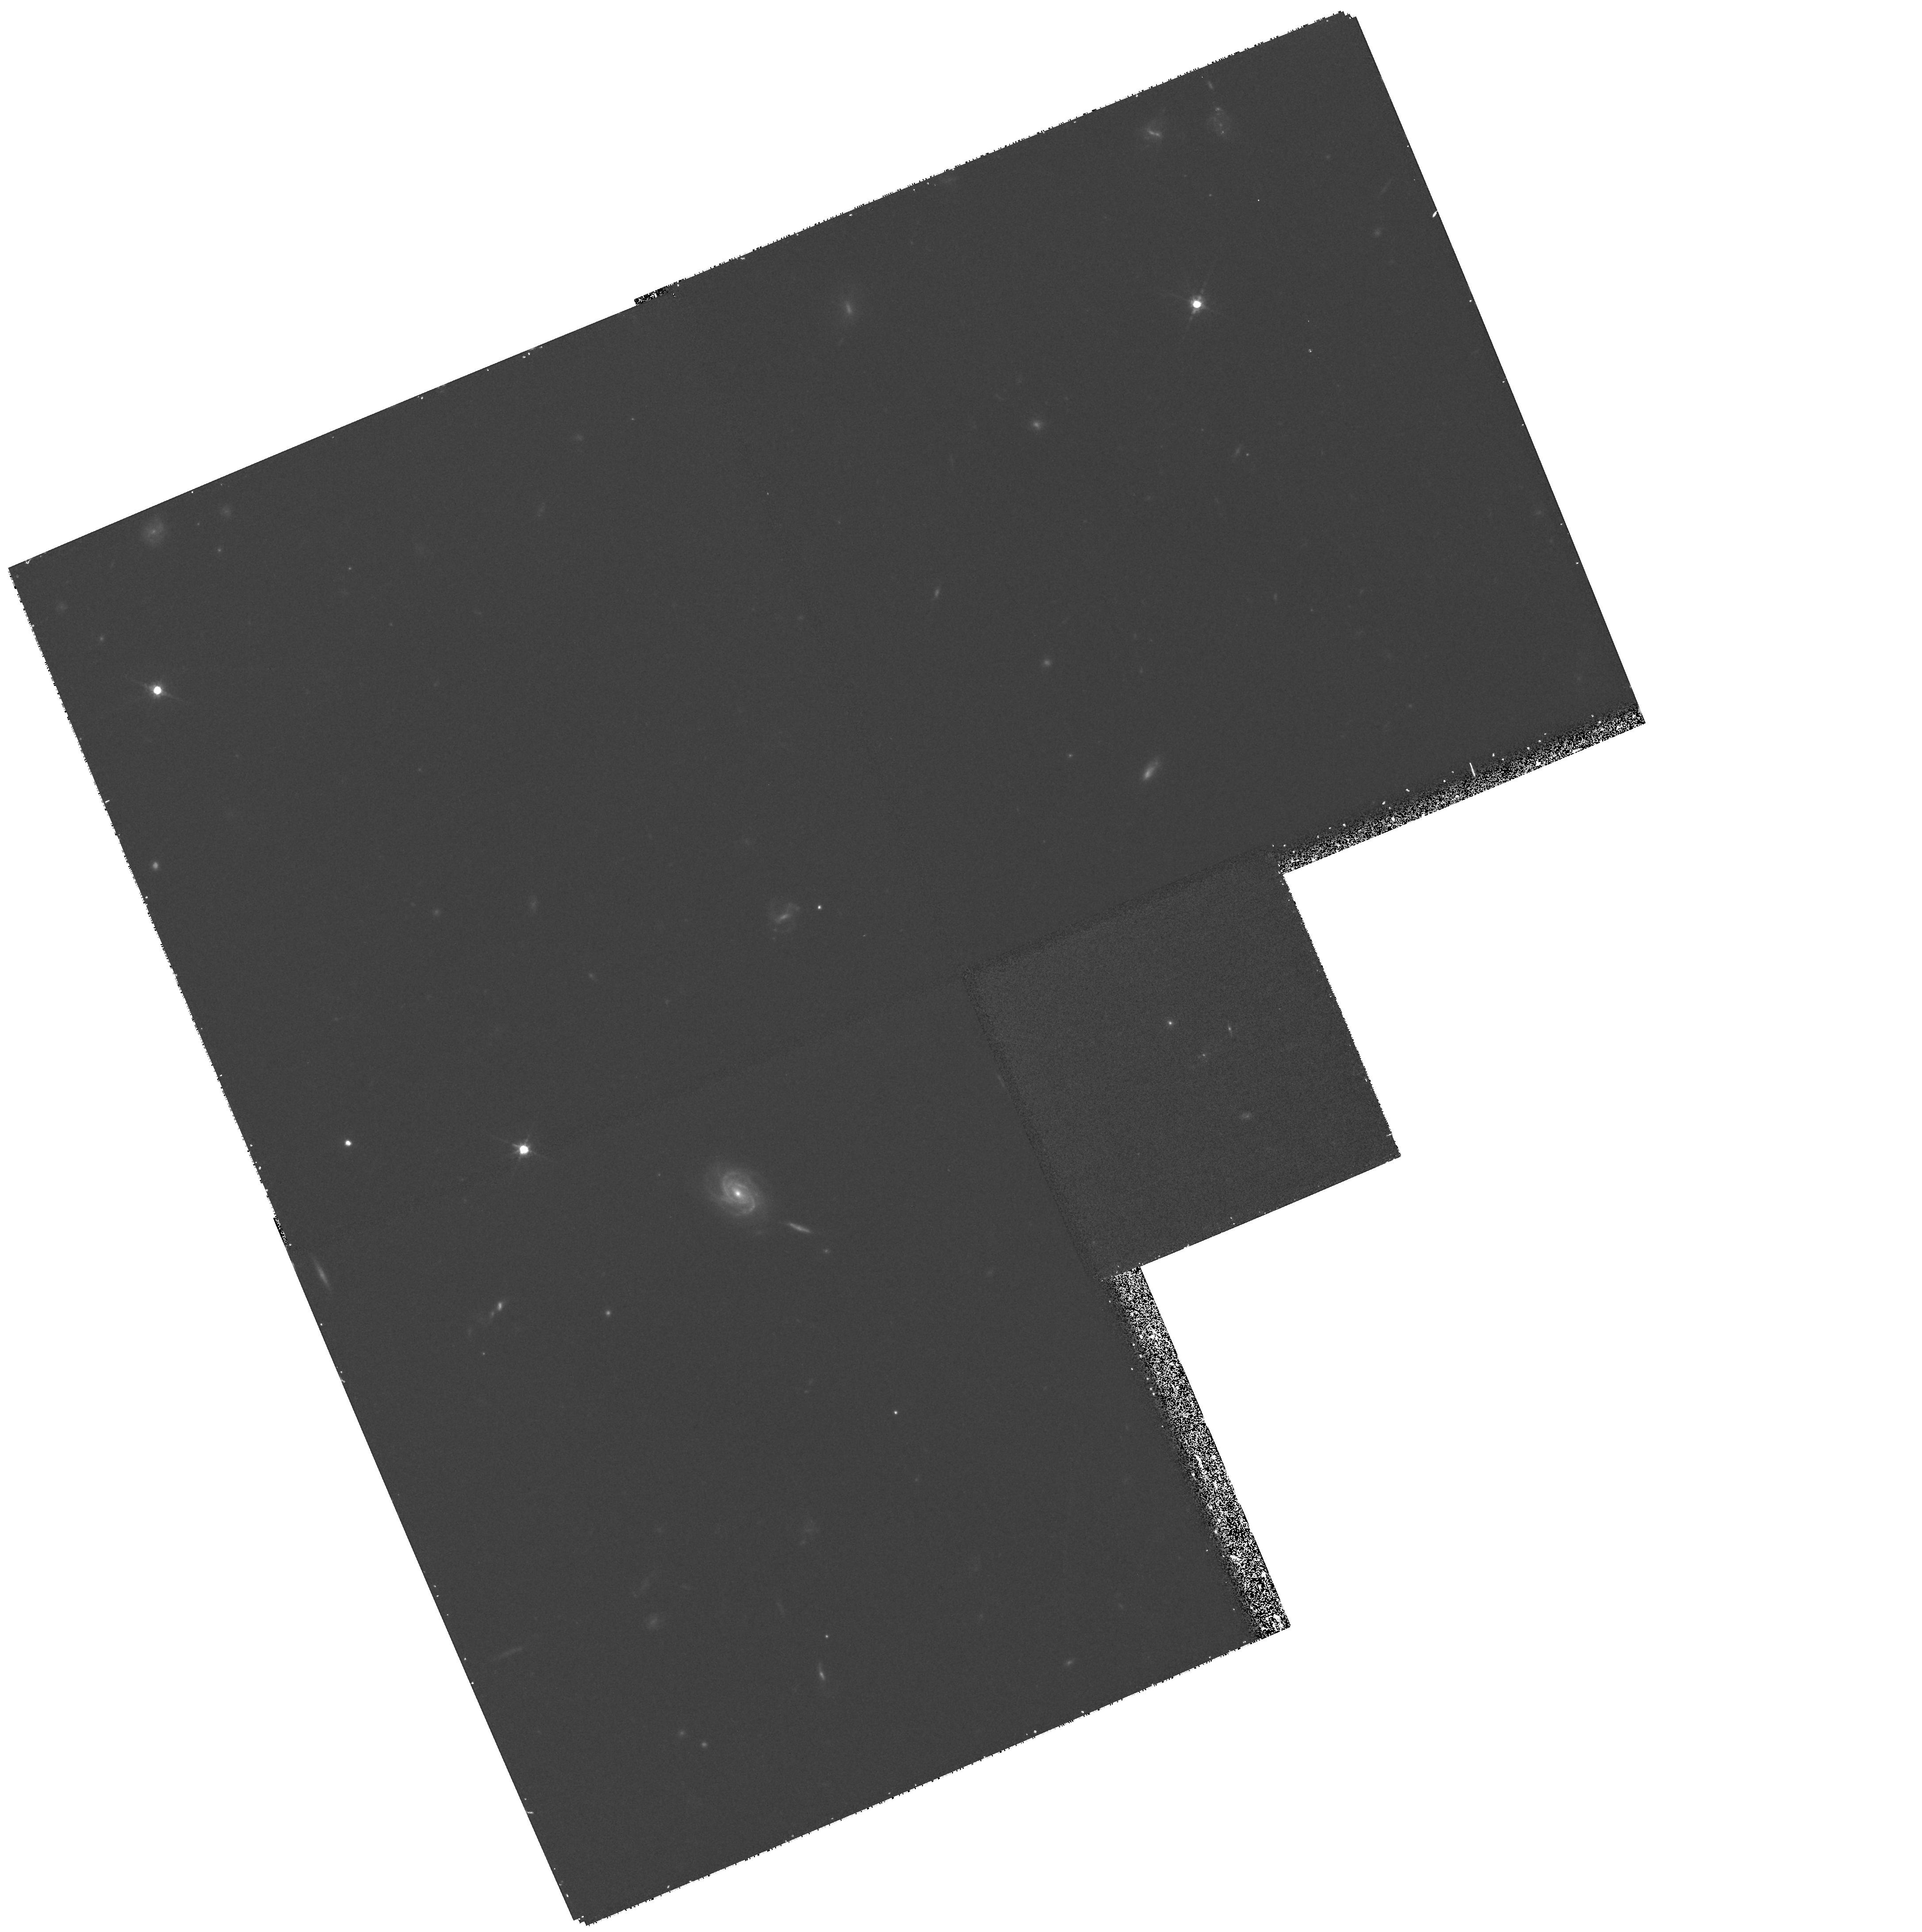
Target: MRC0406-244
Instrument: WFPC2/PC
Filter: F675W
Exposure: 33 min
Observation ID: hst_8338_18_wfpc2_pc_f675w_u5hv18

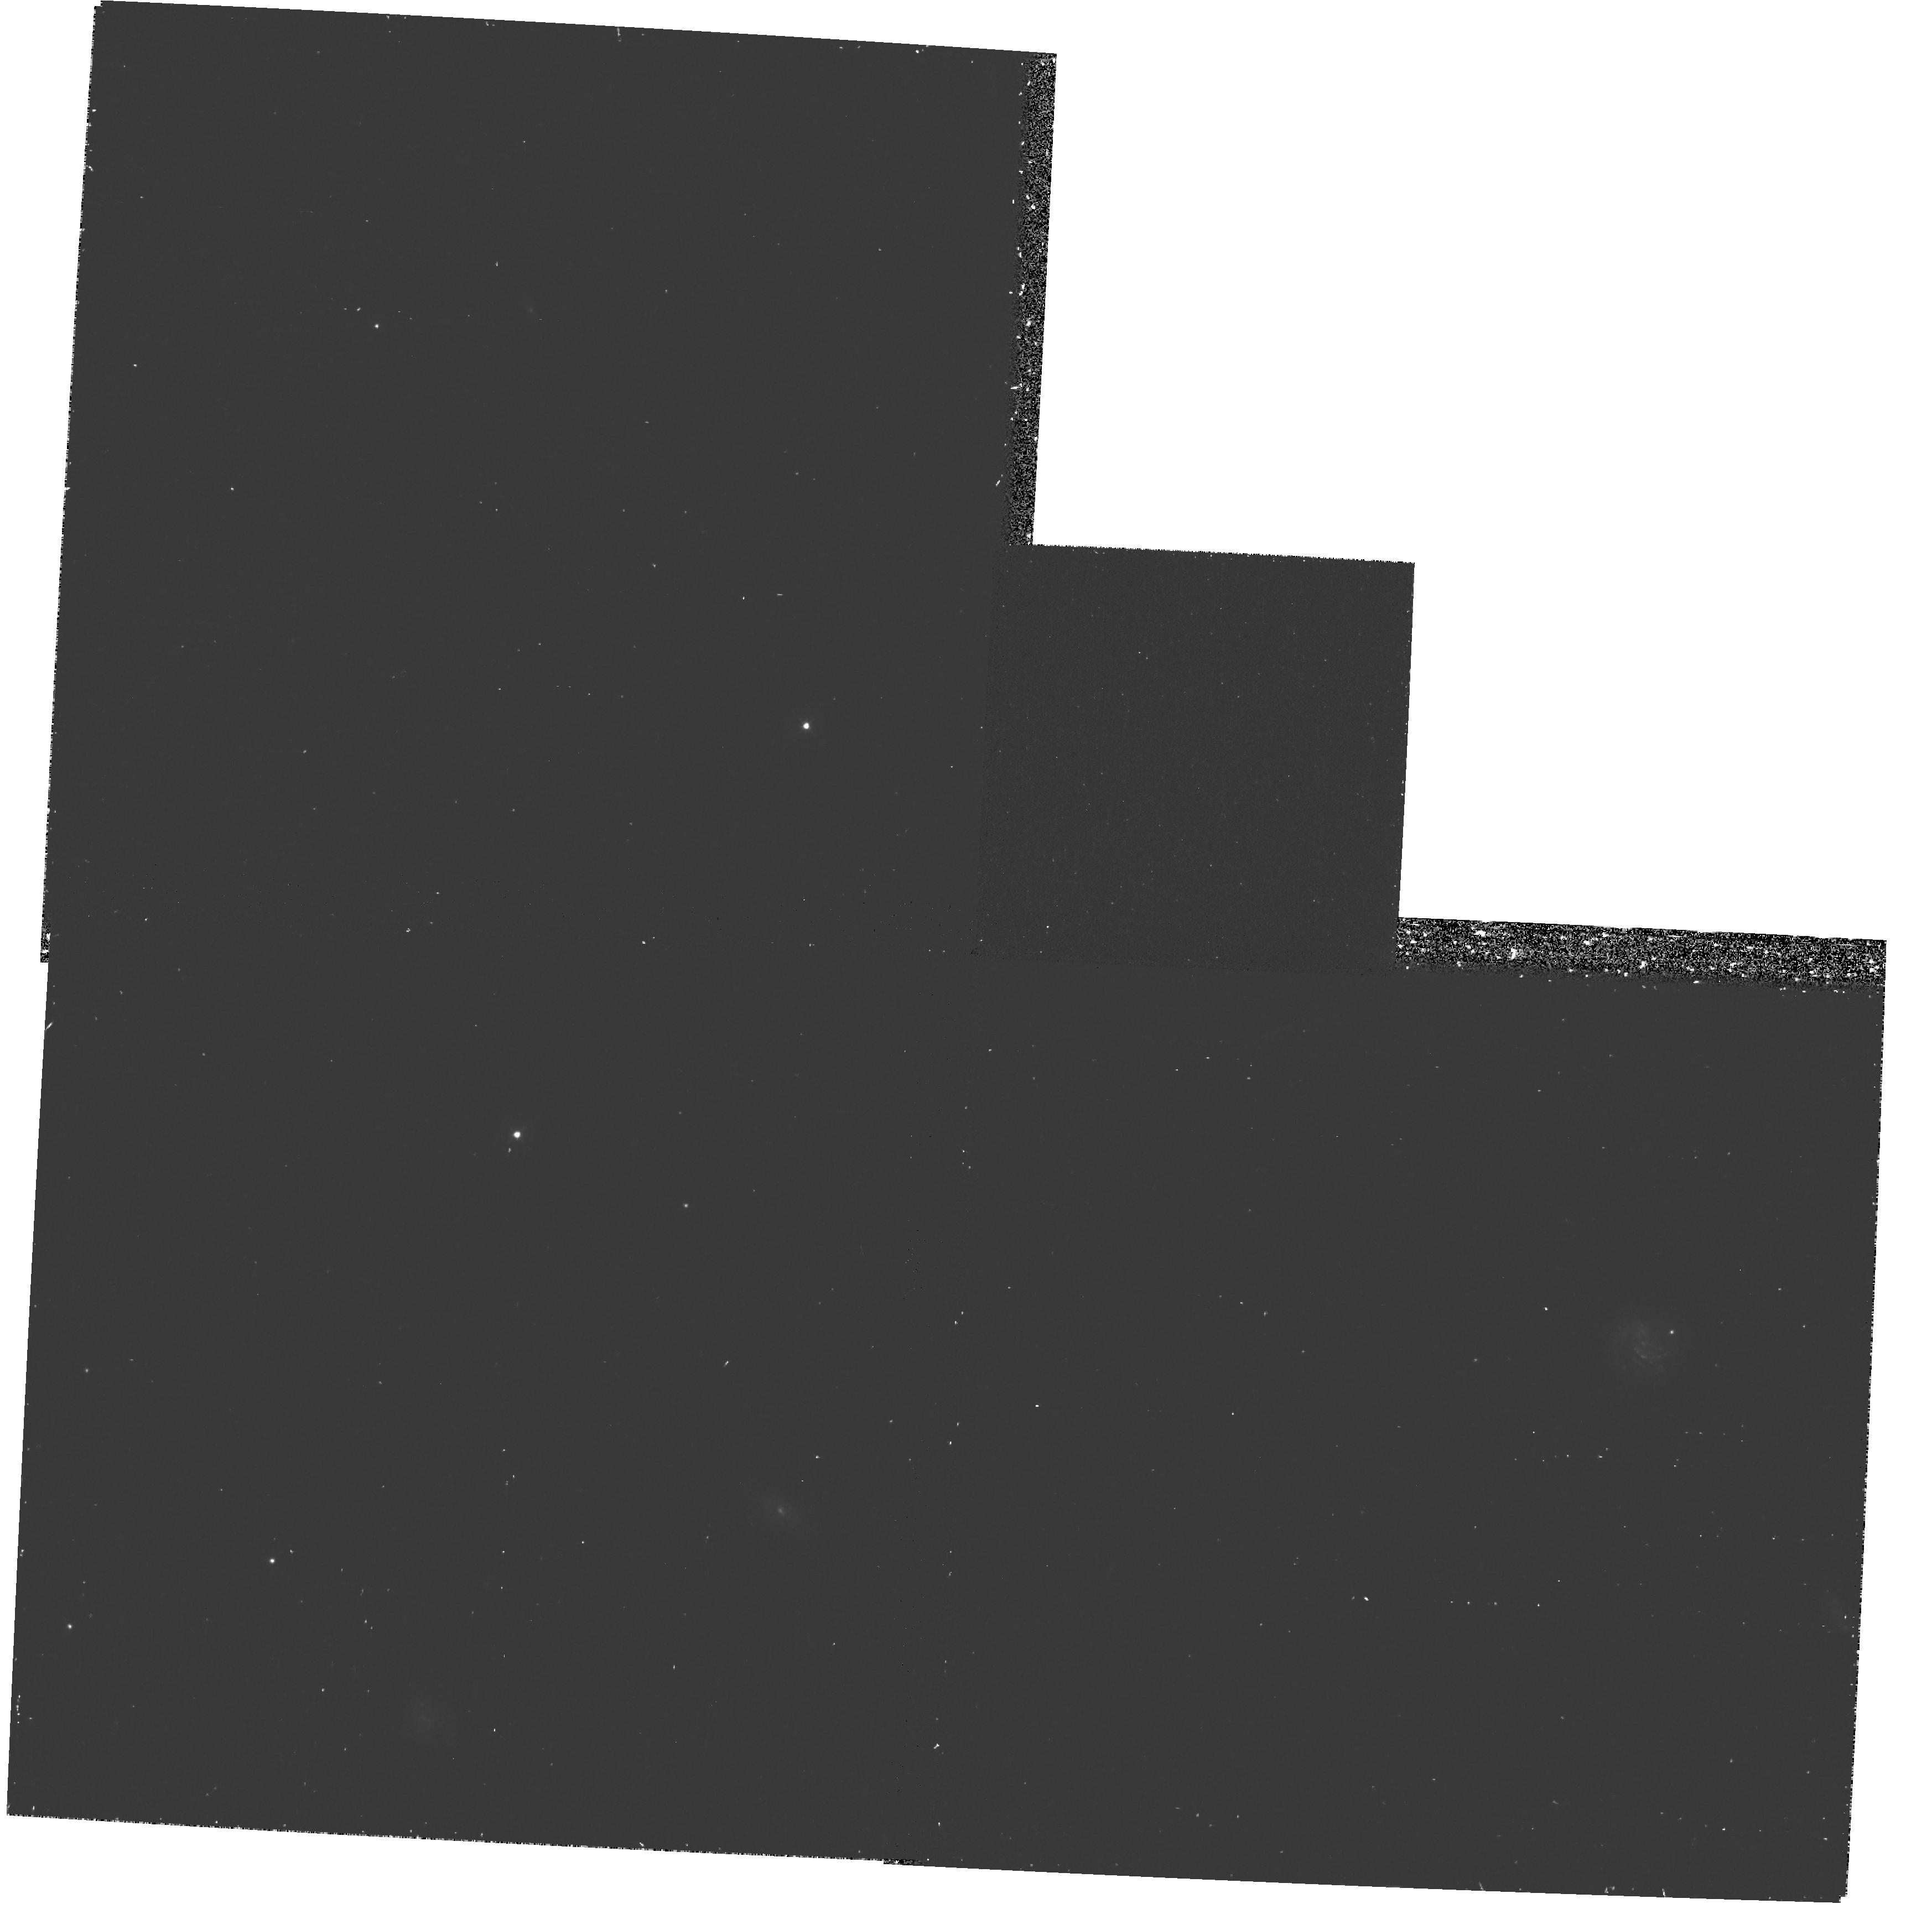
Target: MRC1139-285
Instrument: WFPC2/PC
Filter: F439W
Exposure: 38 min
Observation ID: hst_8338_07_wfpc2_pc_f439w_u5hv07

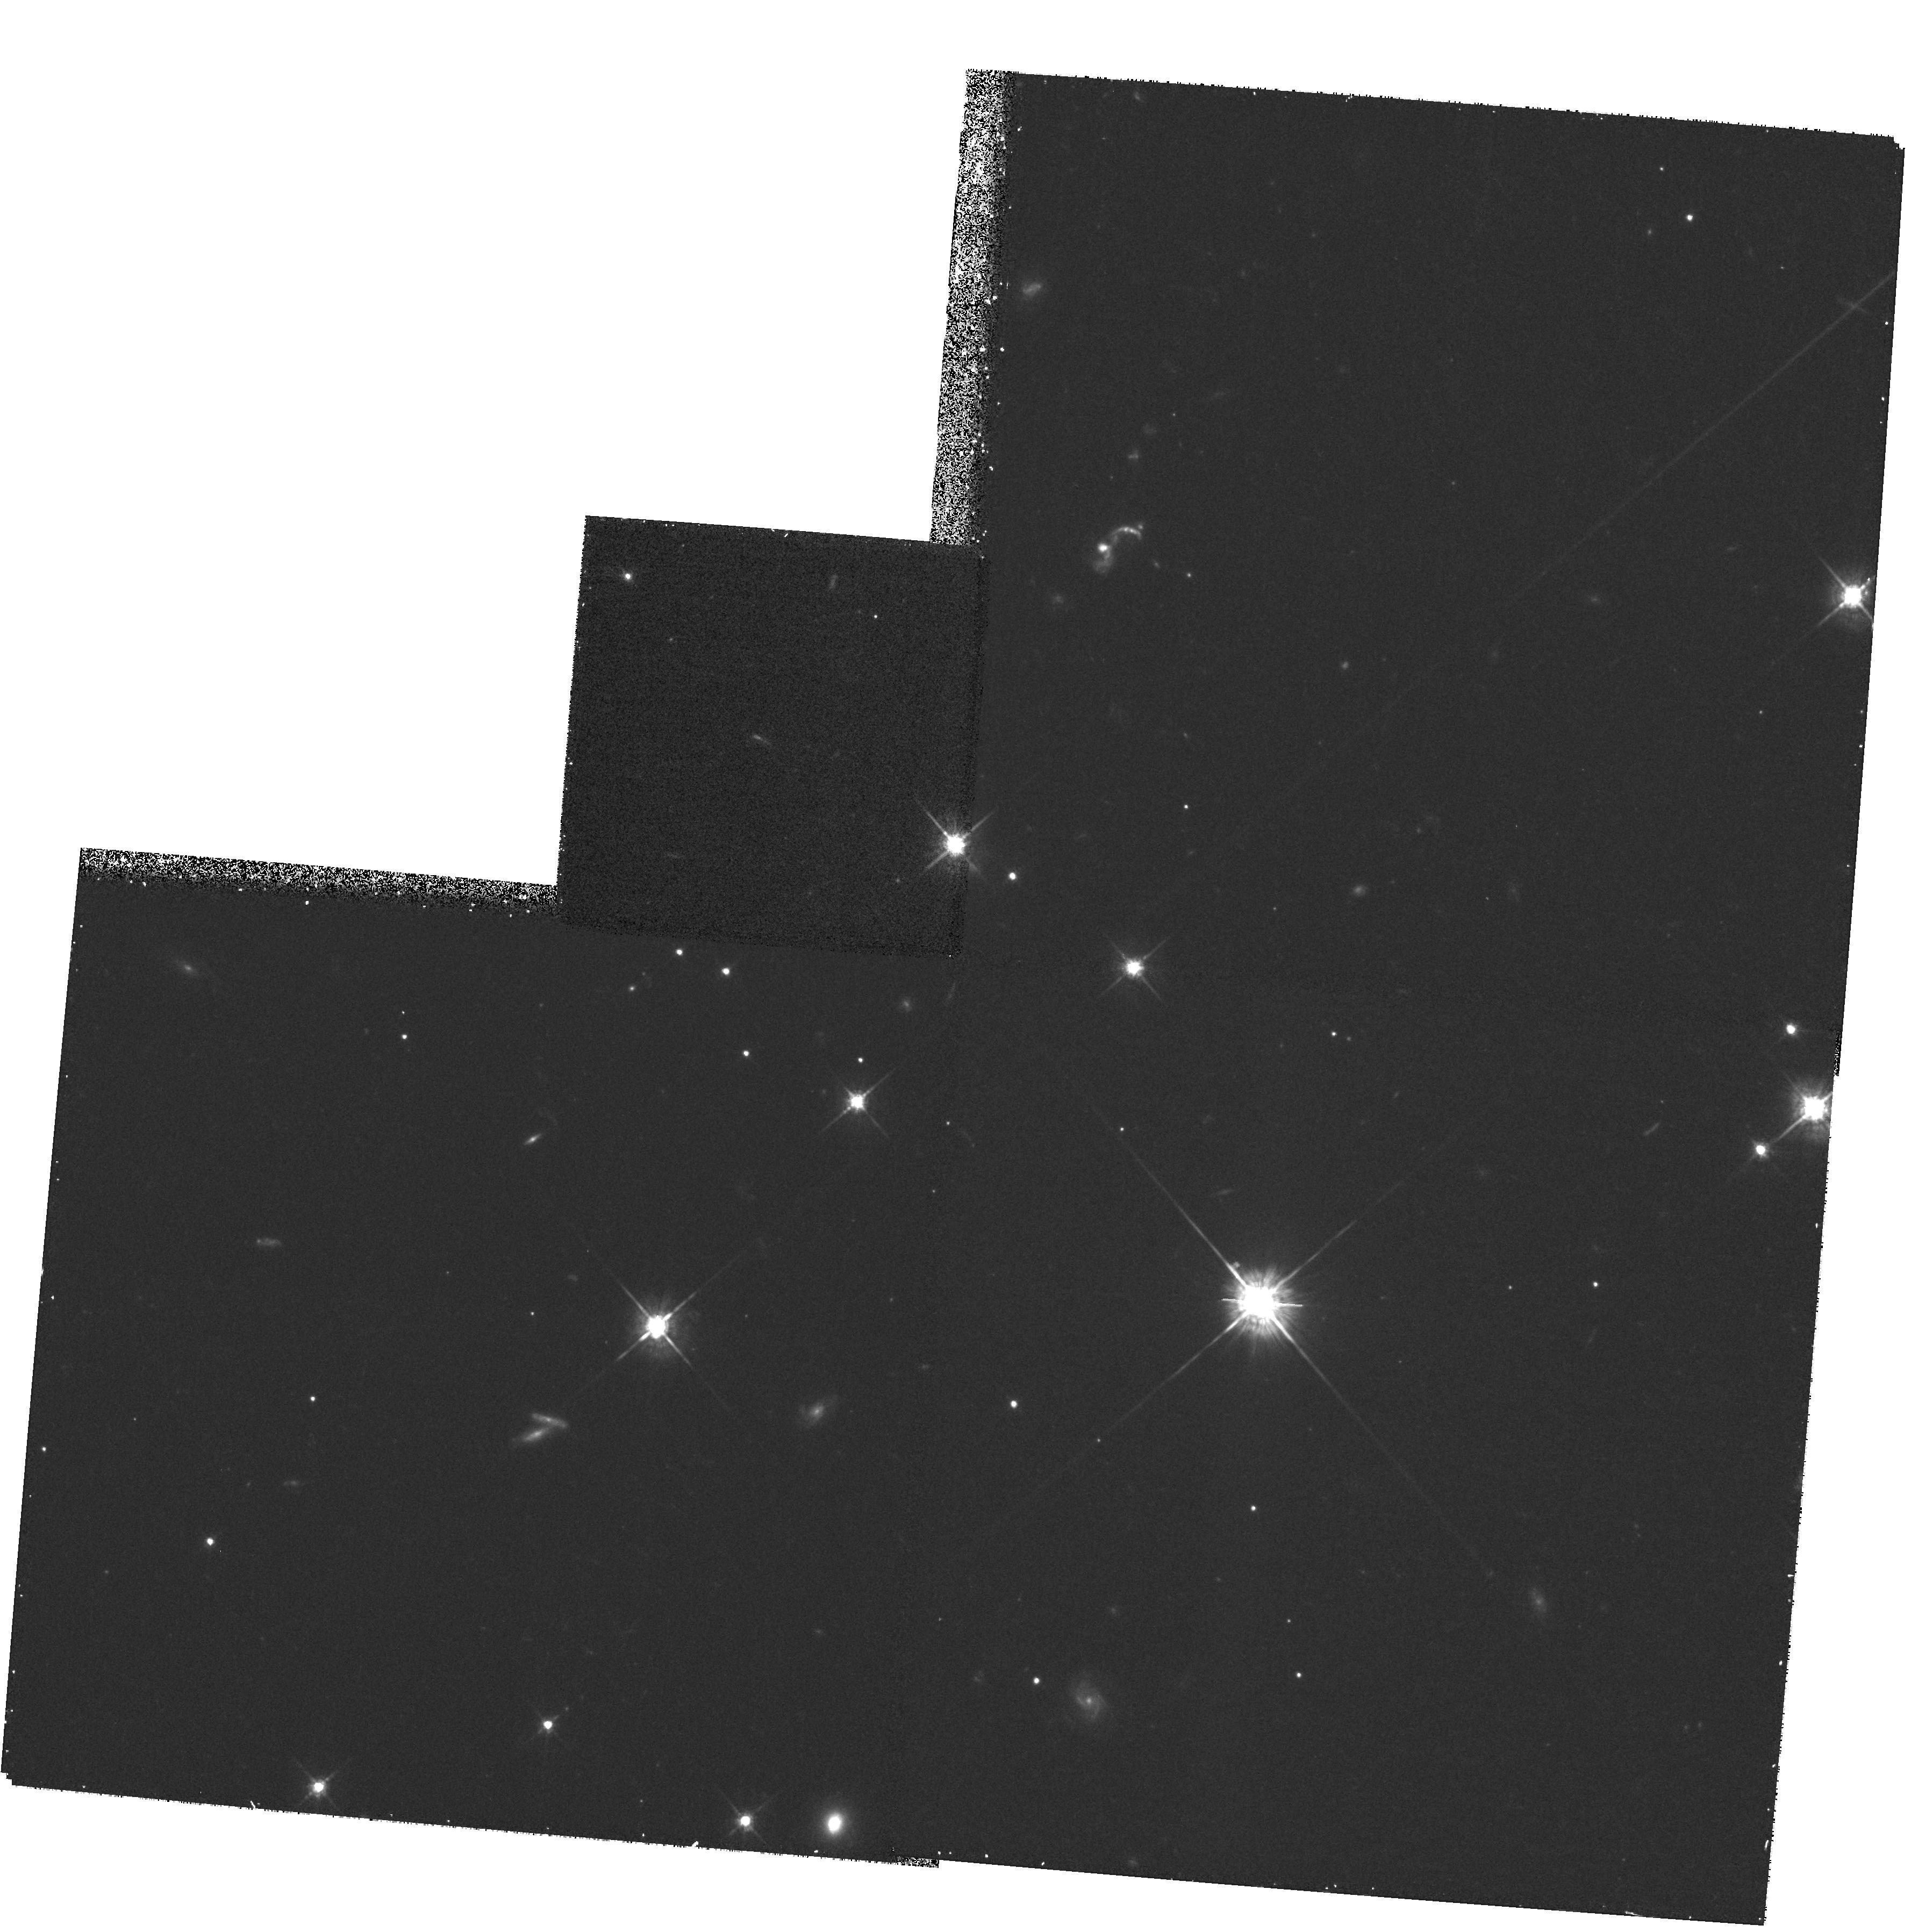
Target: MRC0943-242
Instrument: WFPC2/PC
Filter: F675W
Exposure: 33 min
Observation ID: hst_8338_20_wfpc2_pc_f675w_u5hv20

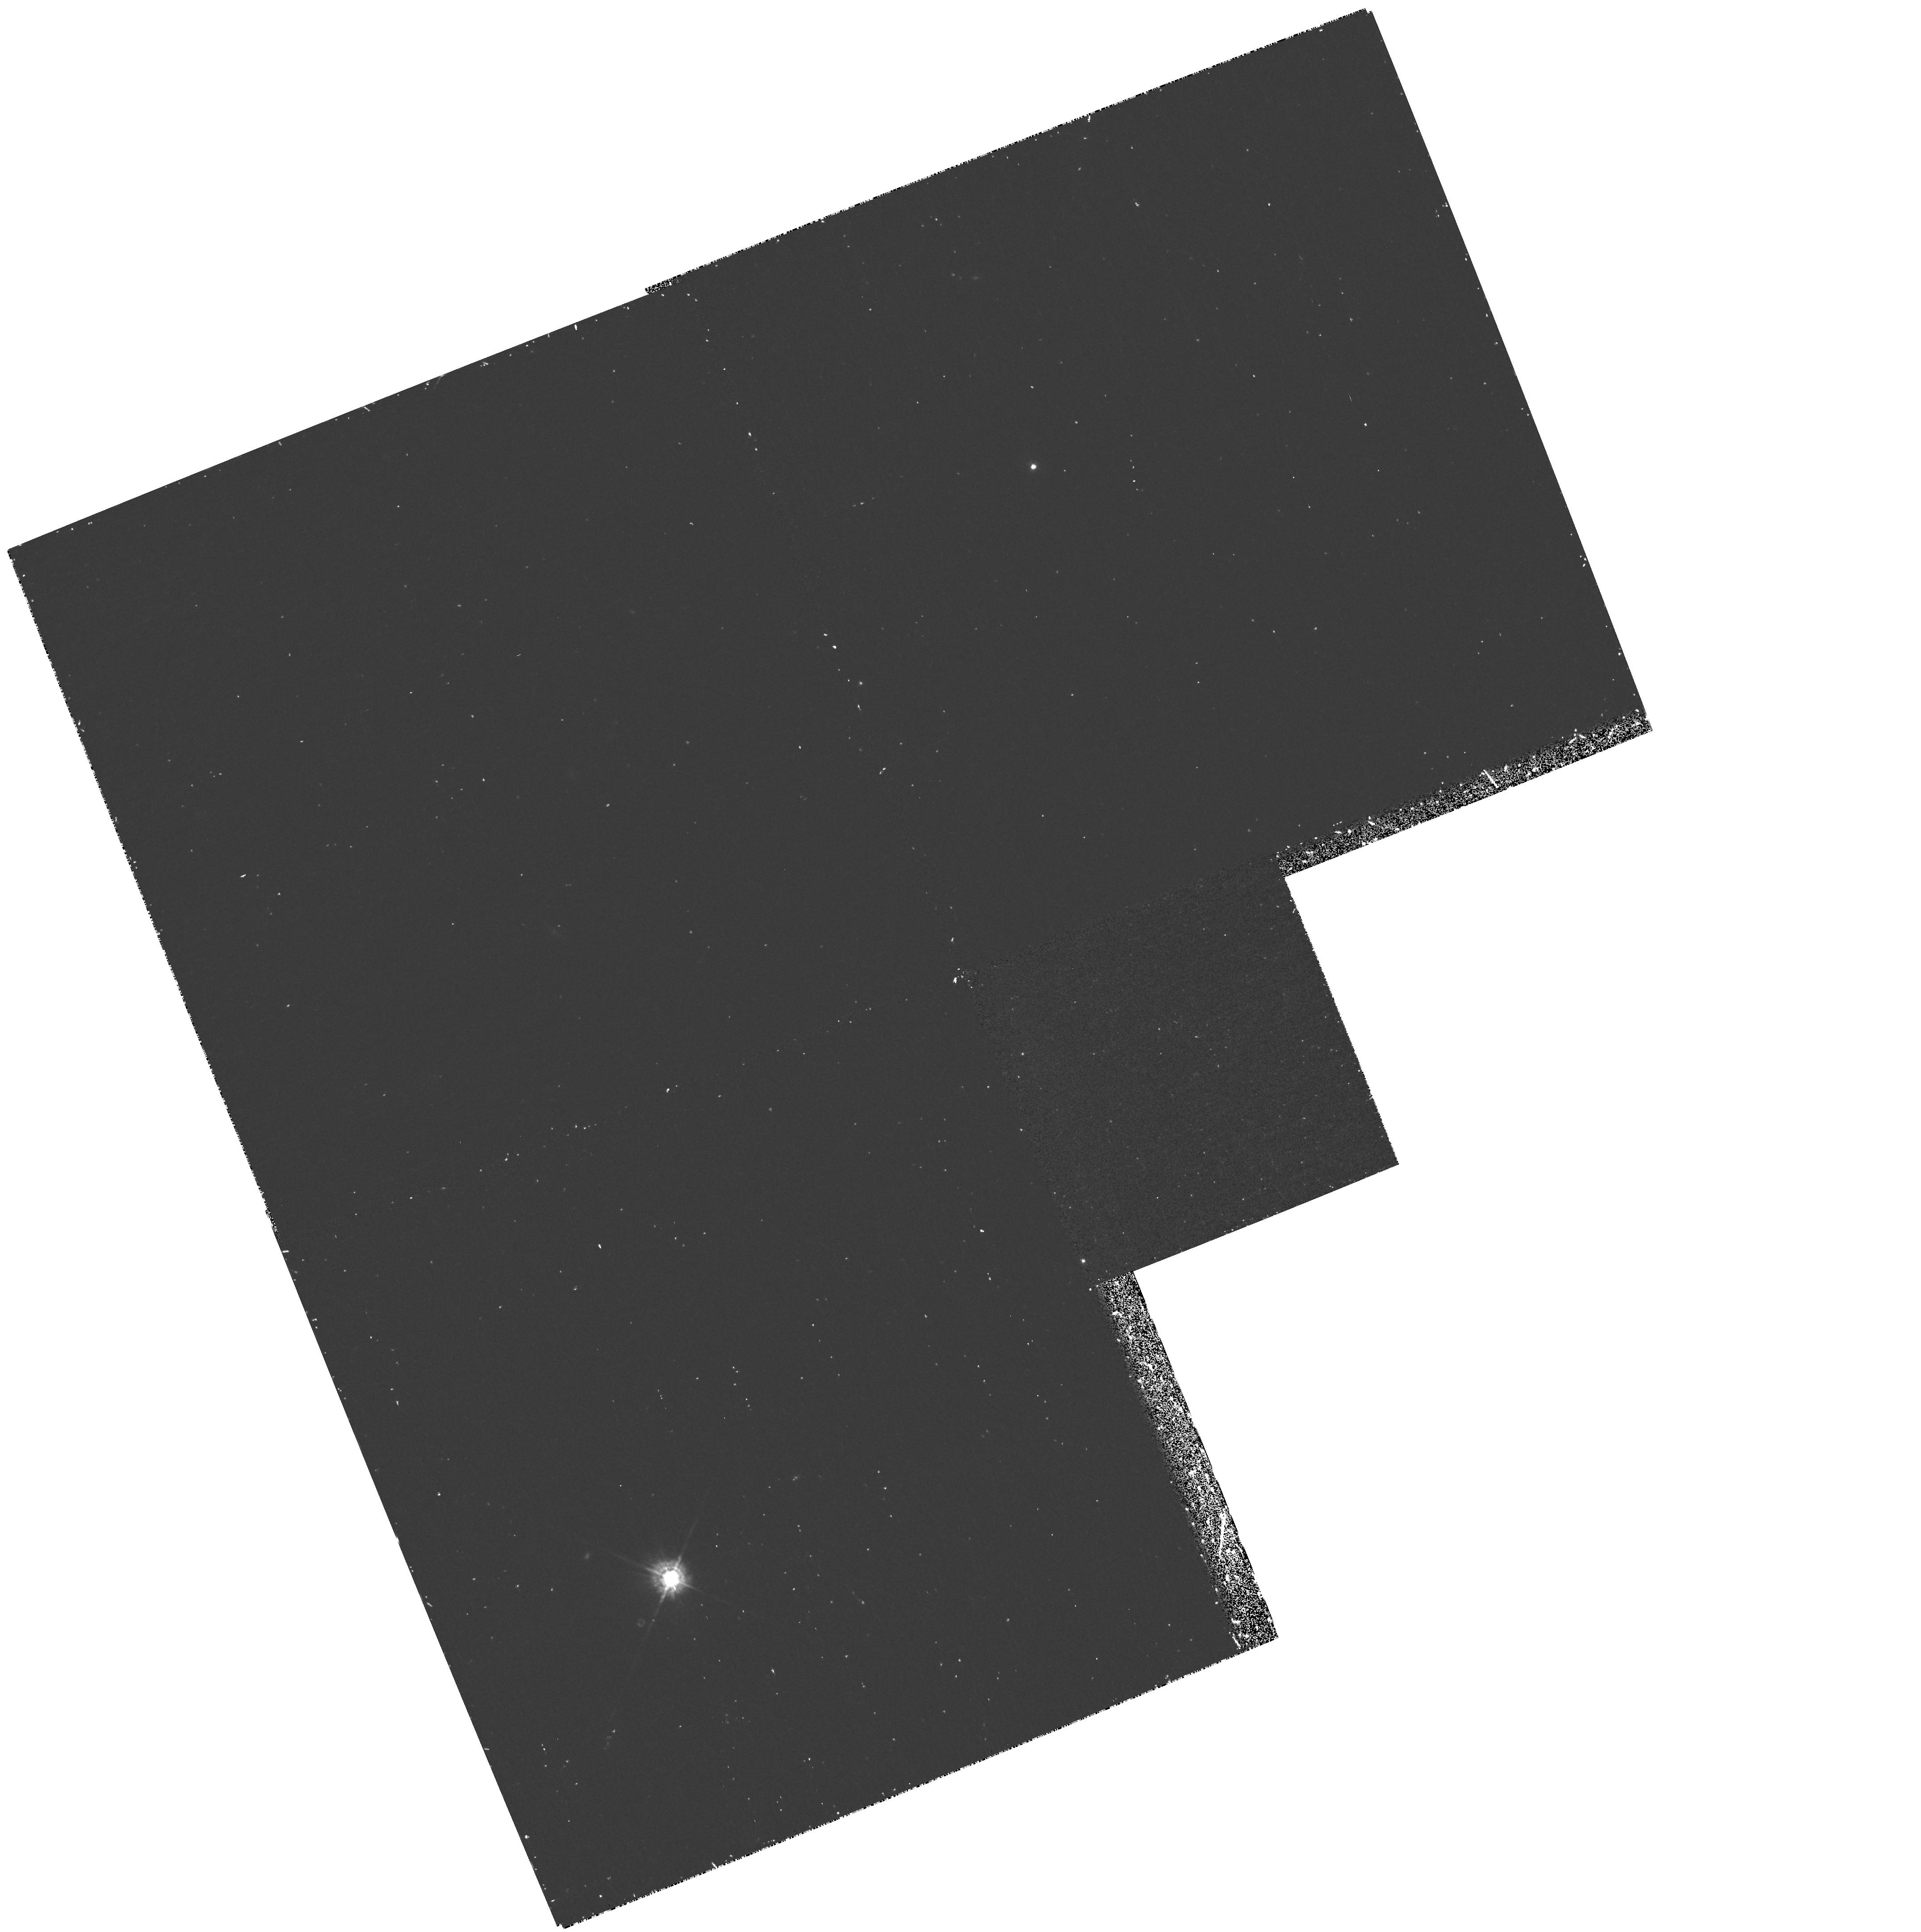
Target: MRC0400-247
Instrument: WFPC2/PC
Filter: F439W
Exposure: 38 min
Observation ID: hst_8338_08_wfpc2_pc_f439w_u5hv08

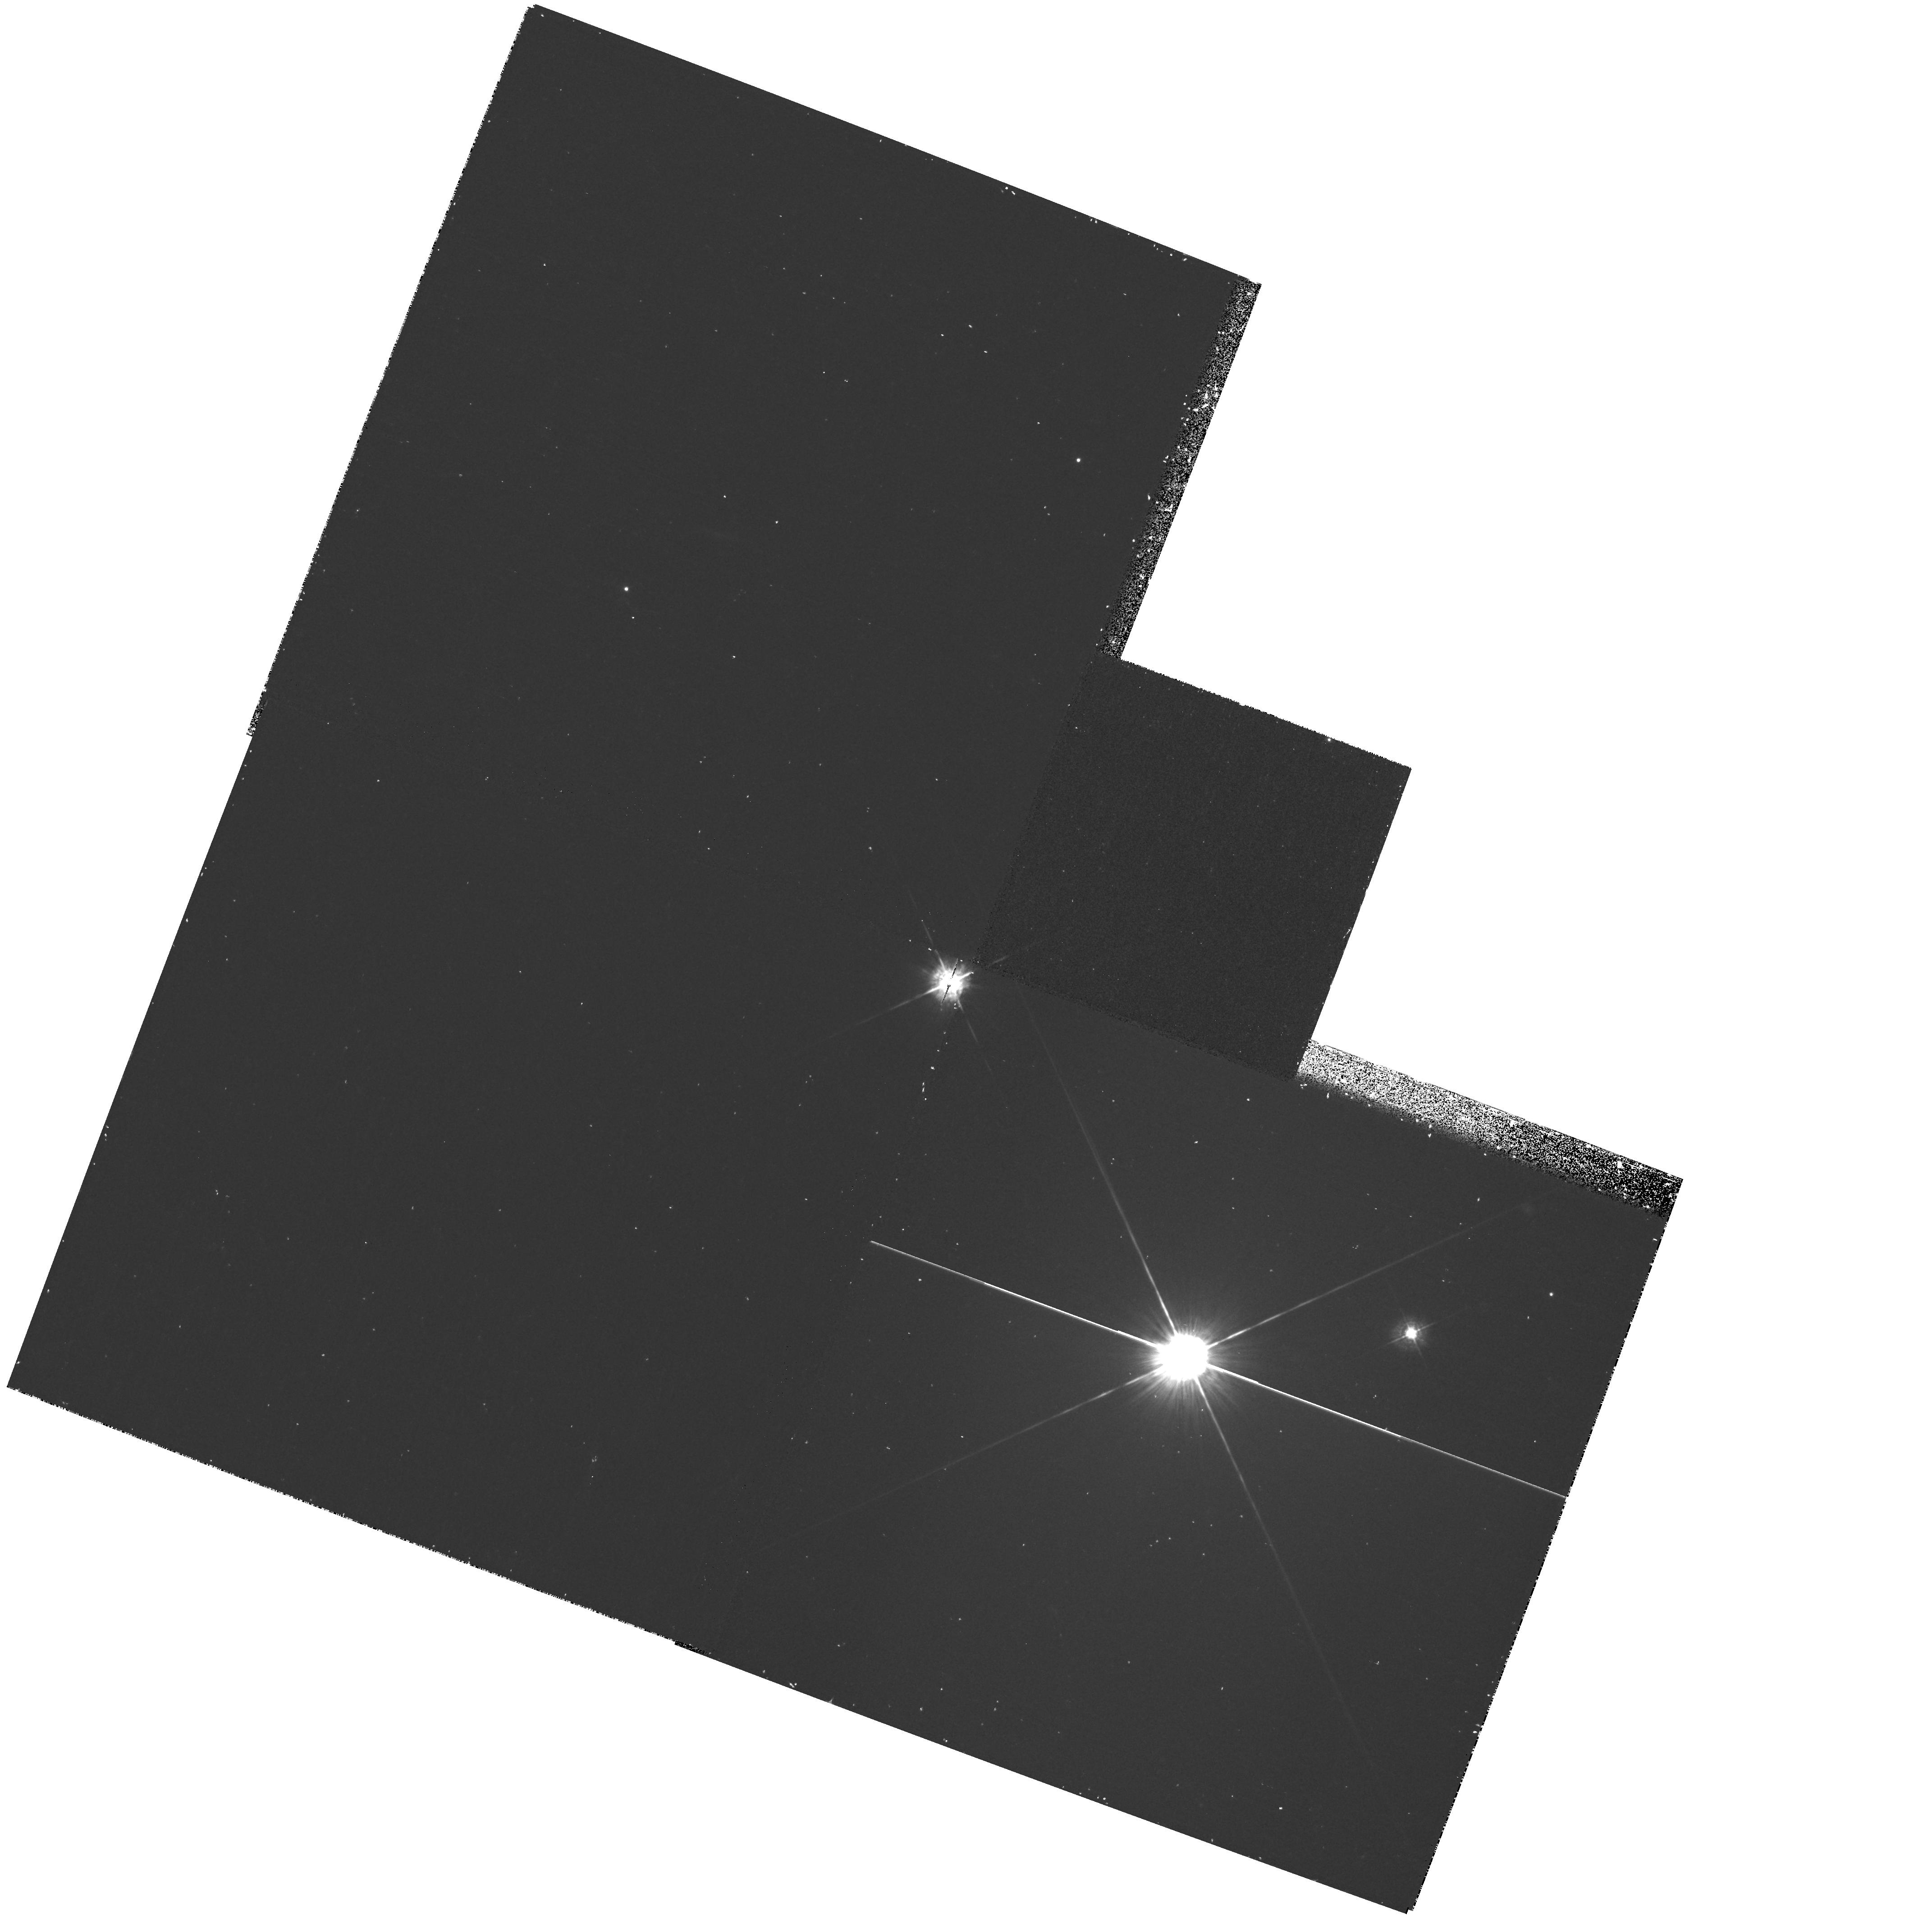
Target: MRC2340-219
Instrument: WFPC2/PC
Filter: F439W
Exposure: 38 min
Observation ID: hst_8338_06_wfpc2_pc_f439w_u5hv06

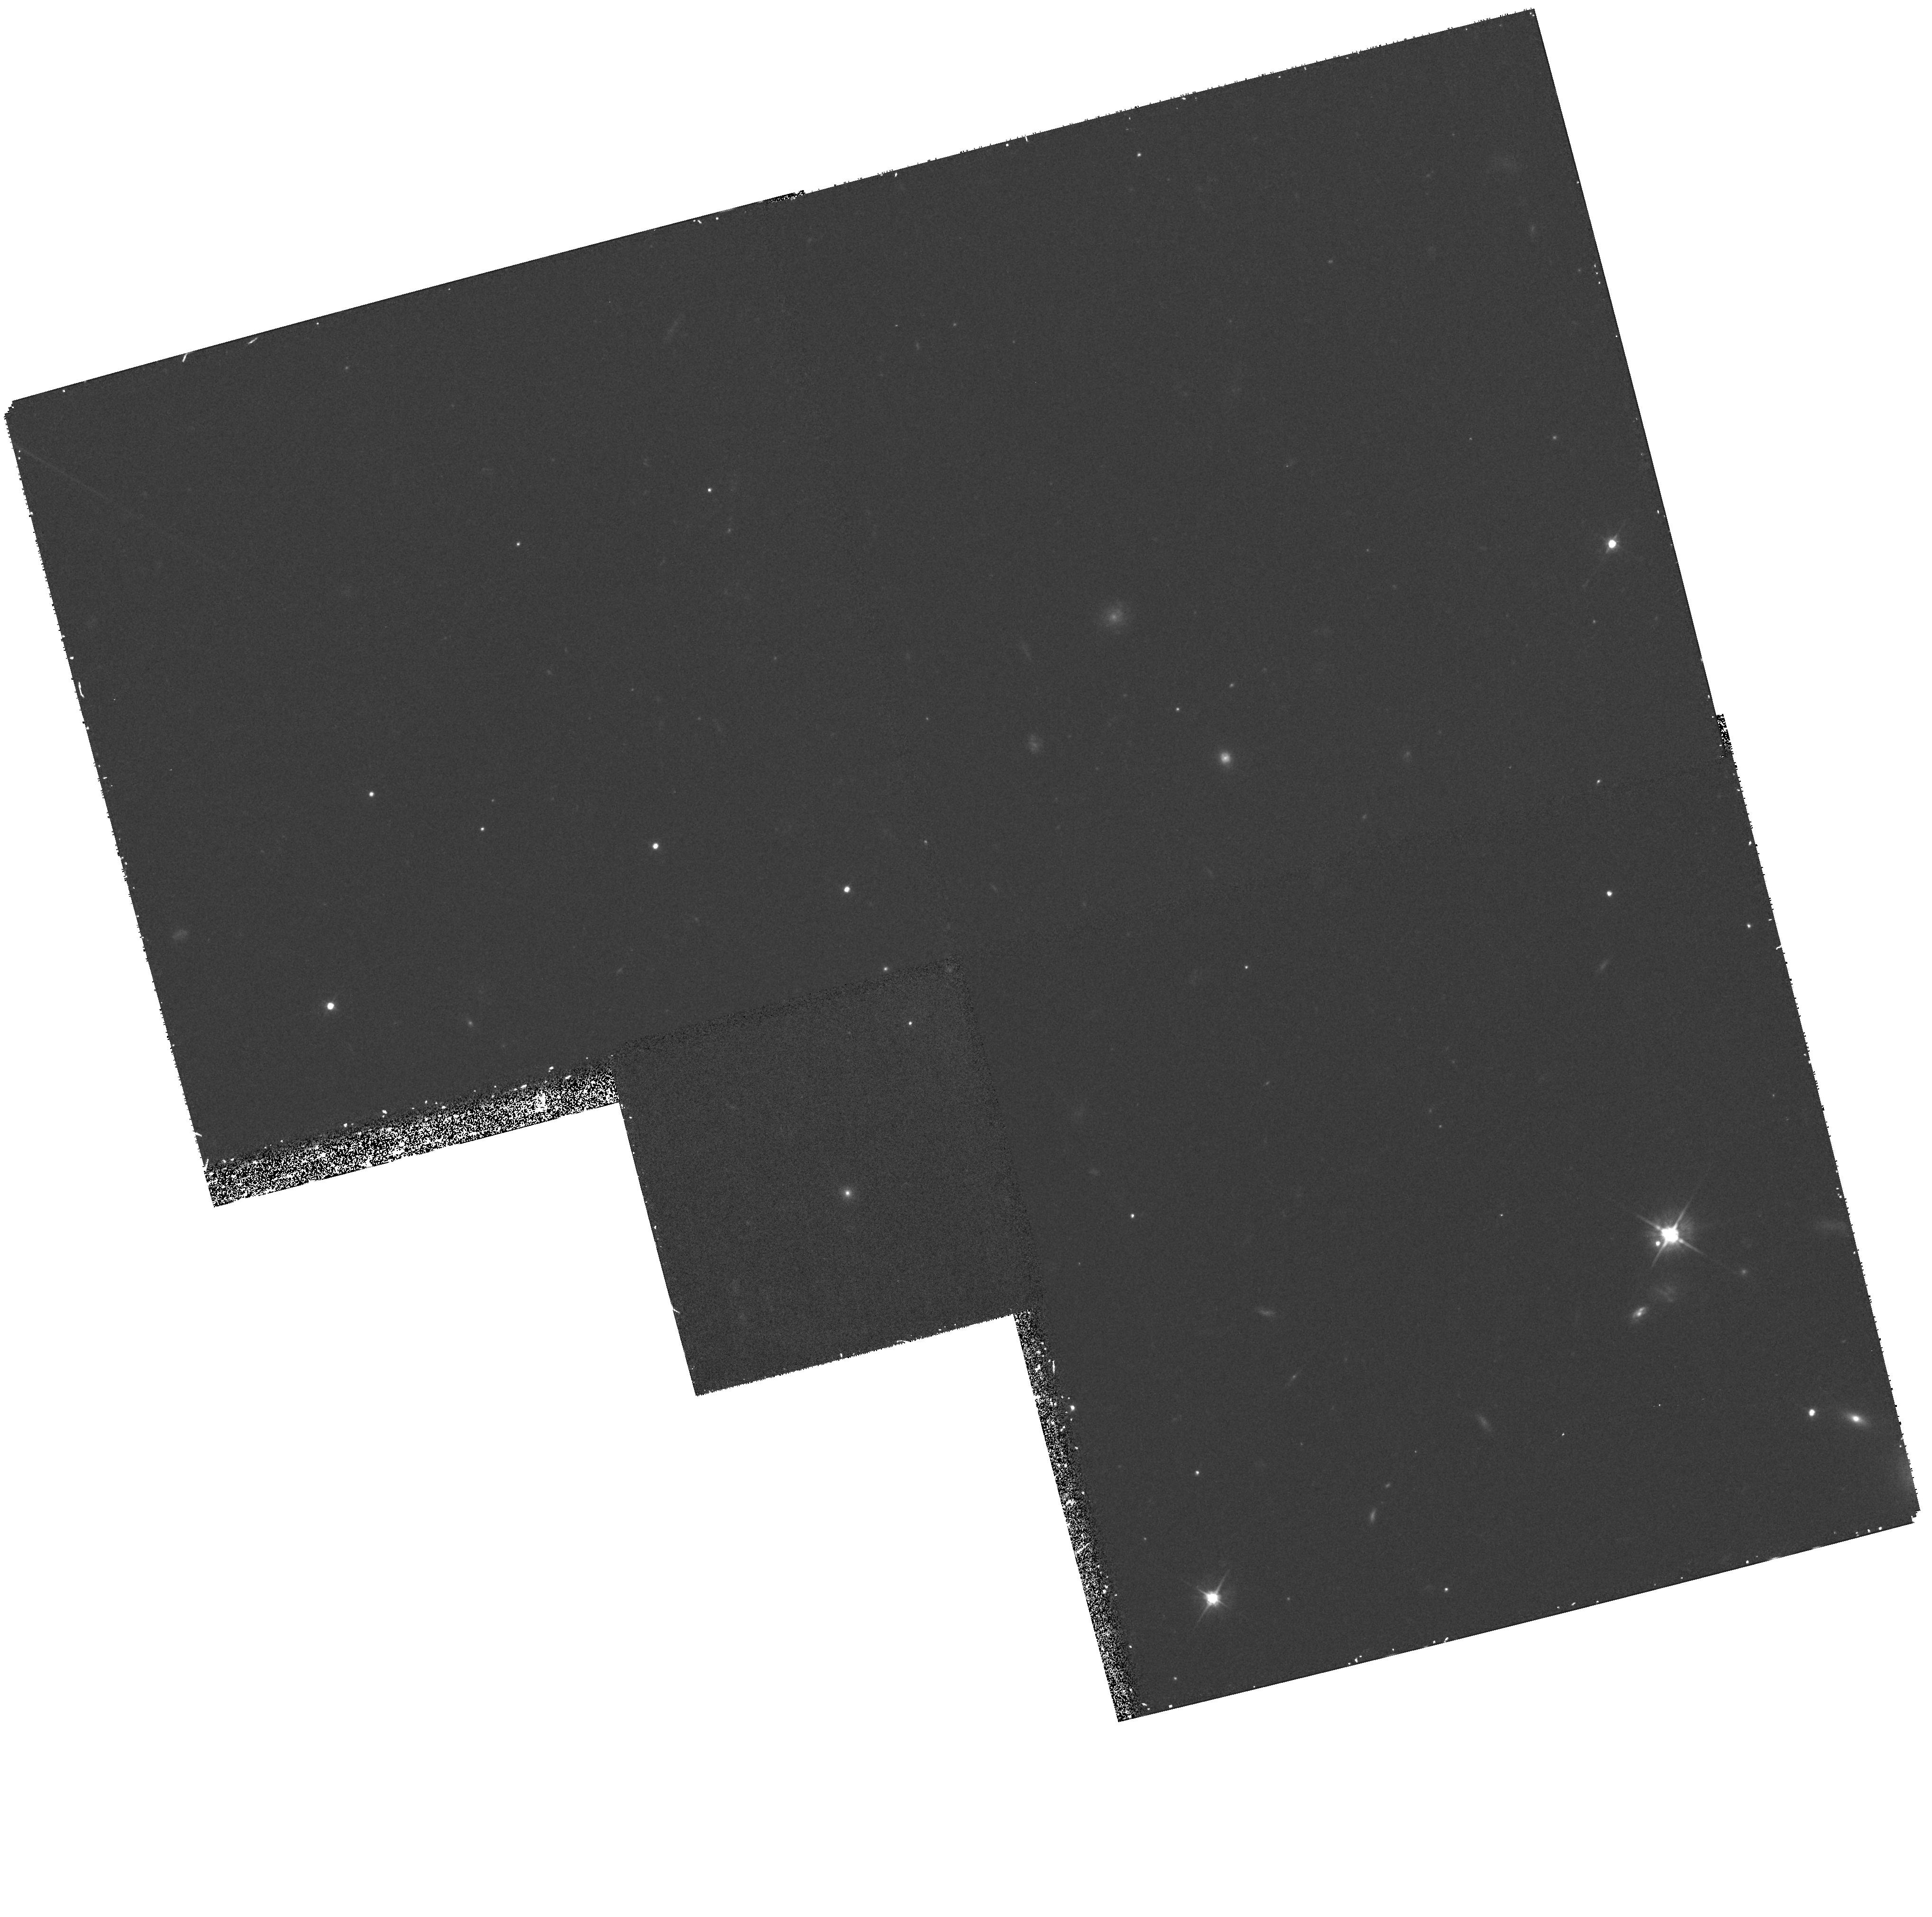
Target: MRC1040-285
Instrument: WFPC2/PC
Filter: F555W
Exposure: 33 min
Observation ID: hst_8338_14_wfpc2_pc_f555w_u5hv14

The Evolution of the Host Galaxies of Powerful Radio Sources (PI: Lehnert, Matthew D.)

The co-moving space density of highly luminous AGN has decreased by roughly 3 orders of magnitude from z=2-3 to the current epoch. To enhance our understanding of this ``mass extinction'' of luminous AGN, we propose to conduct a broad- band imaging survey, using the WFPC2, of 20 radio galaxies with a large range of redshifts (~0.3 to 3), and radio powers and morphologies, selected from a complete sample of radio sources. Continuum filters are chosen such that galaxies at all redshifts are imaged at constant rest-wavelength near 2200Angstrom, in a region free of strong emission lines. Imaging of this type over such a wide range of redshifts has never been attempted before. These data will allow us to study the properties and evolution of radio galaxies at uniform wavelength over look-back times of 25 to 85\ the universe. Our recent studies of a similarly selected sample of radio-loud quasar hosts have shown that the rest--frame UV luminosities of the host galaxies increase by about a factor of 100 between z=0.3 and z=3, and that the higher redshift hosts have larger sizes and more distorted morphologies. A combined data set of radio galaxies and quasars will allow powerful tests of the relationship between radio galaxies and quasars and the evolution of the host galaxies of powerful radio sources over a wide range of look-back times.